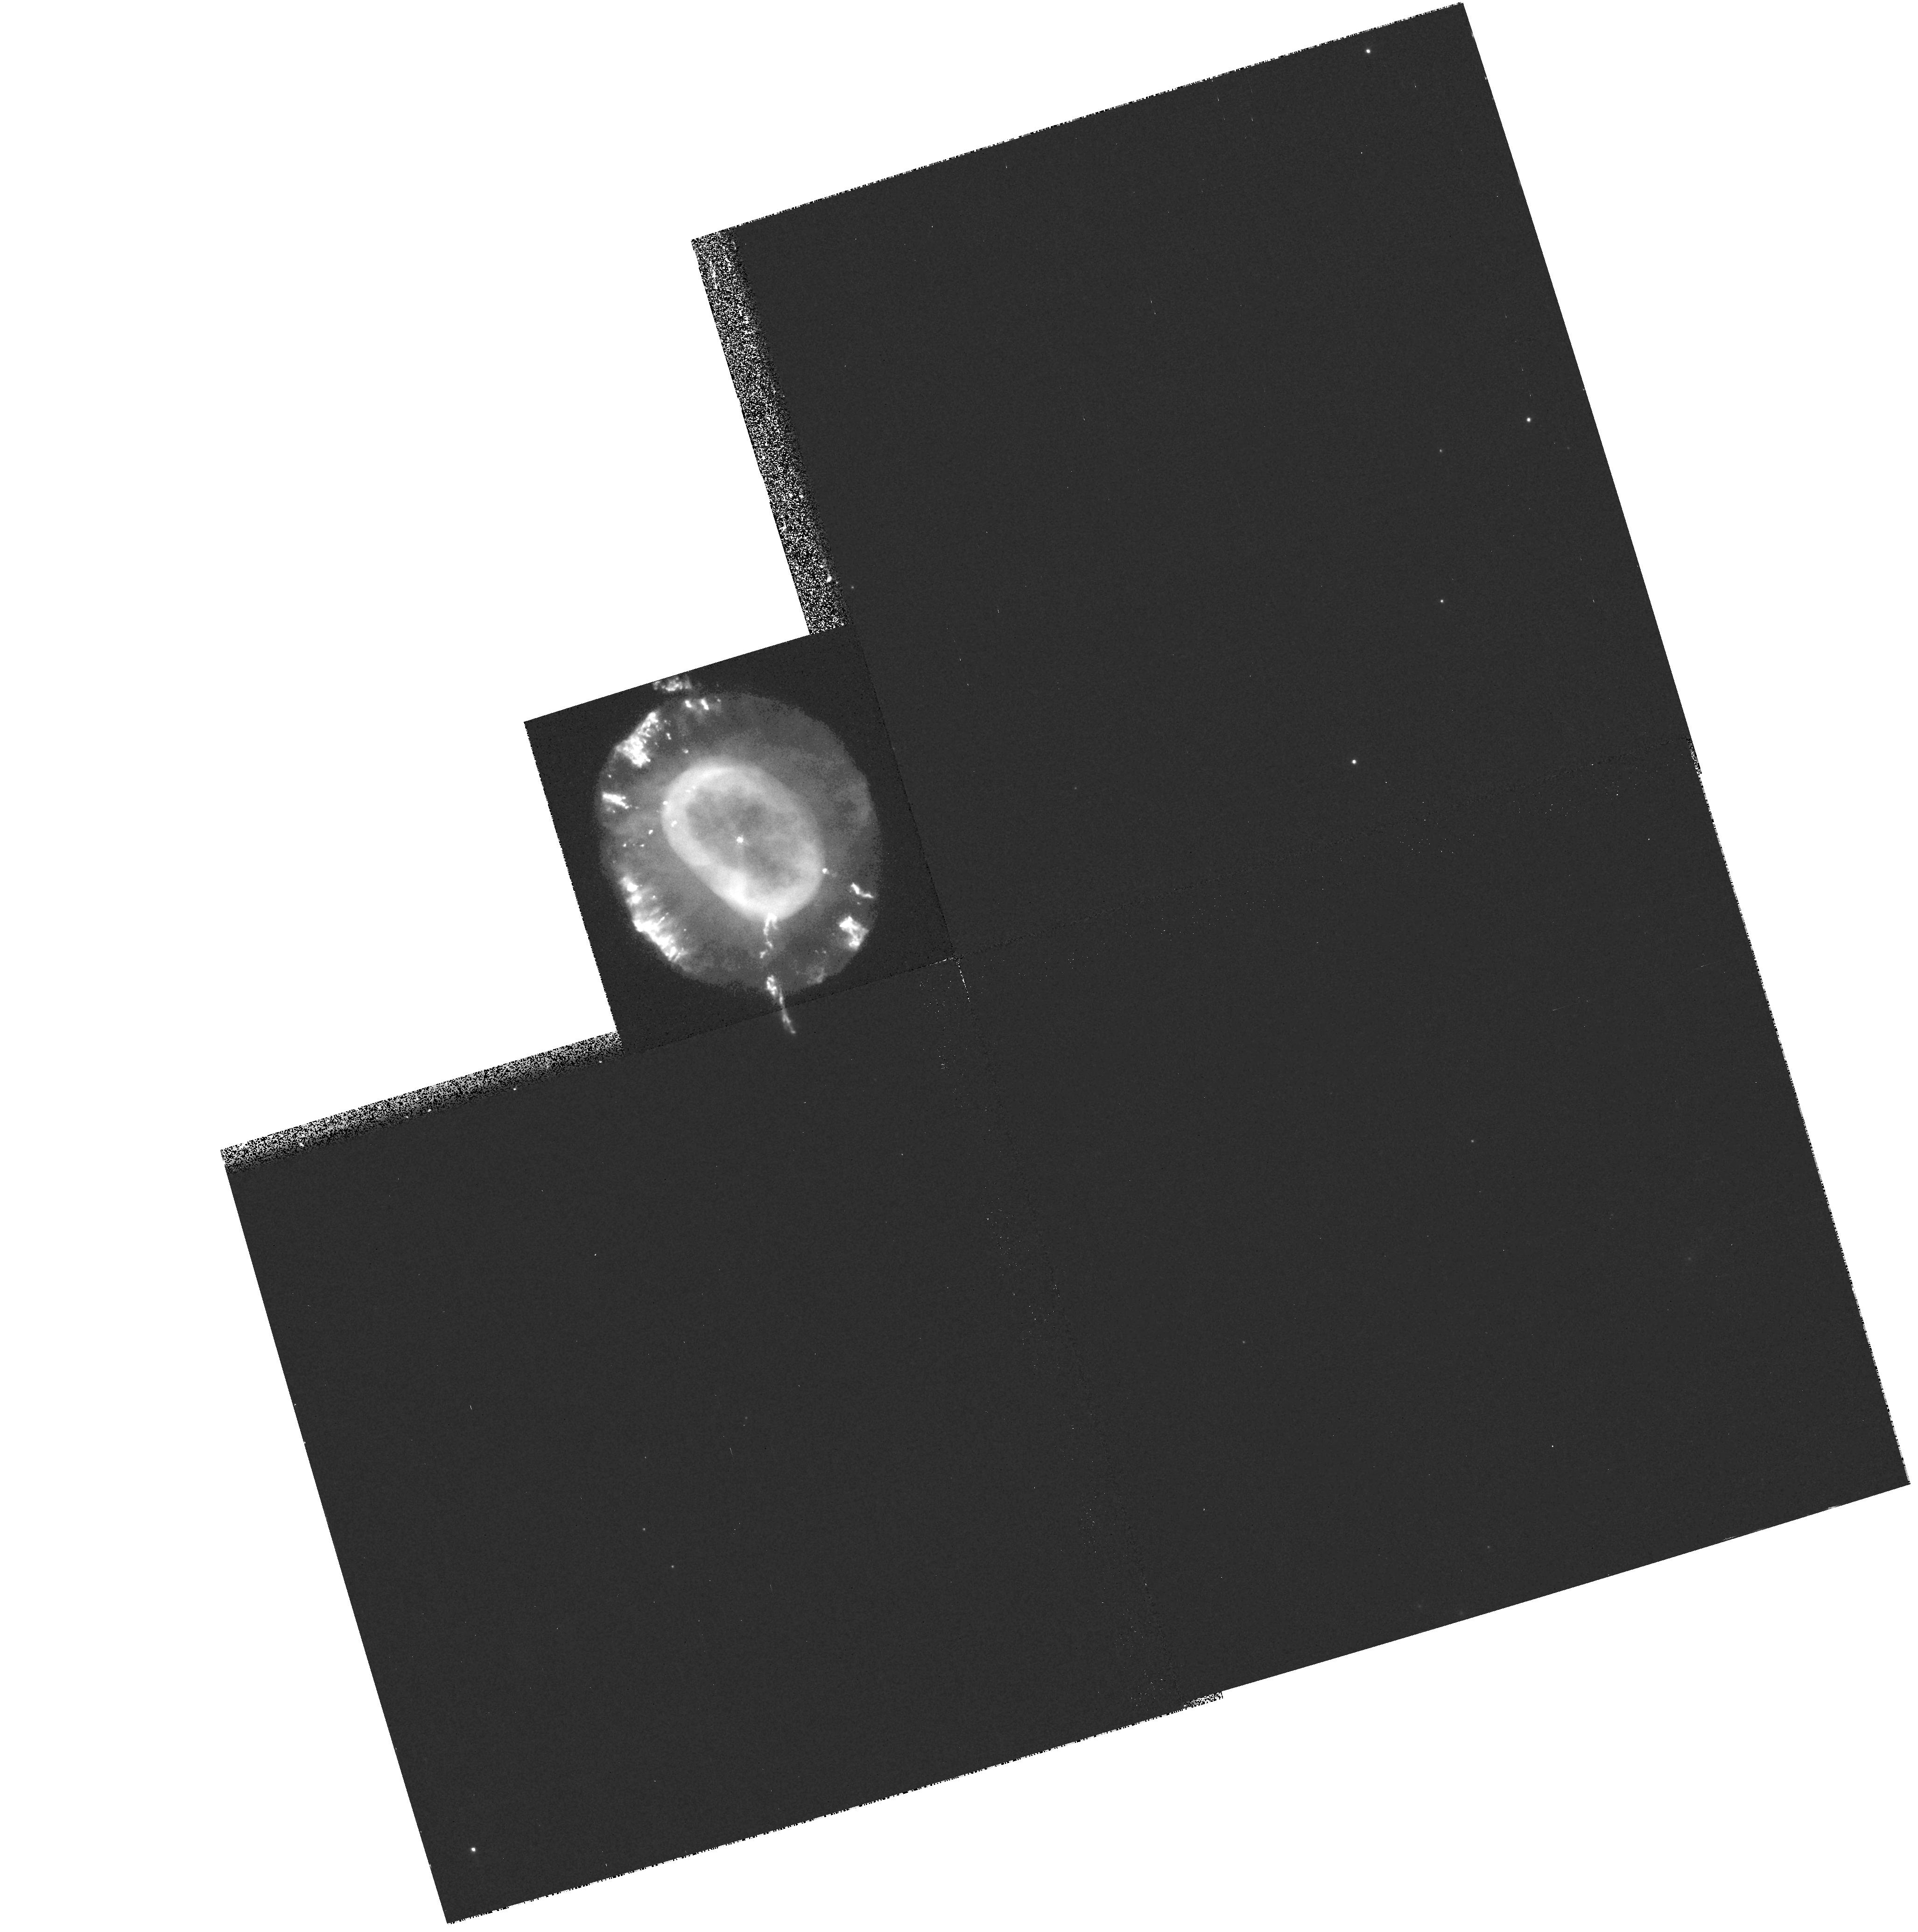
Target: NGC7662
Instrument: WFPC2/PC
Filter: F658N
Exposure: 20 min
Observation ID: hst_8390_11_wfpc2_pc_f658n_u5hc11

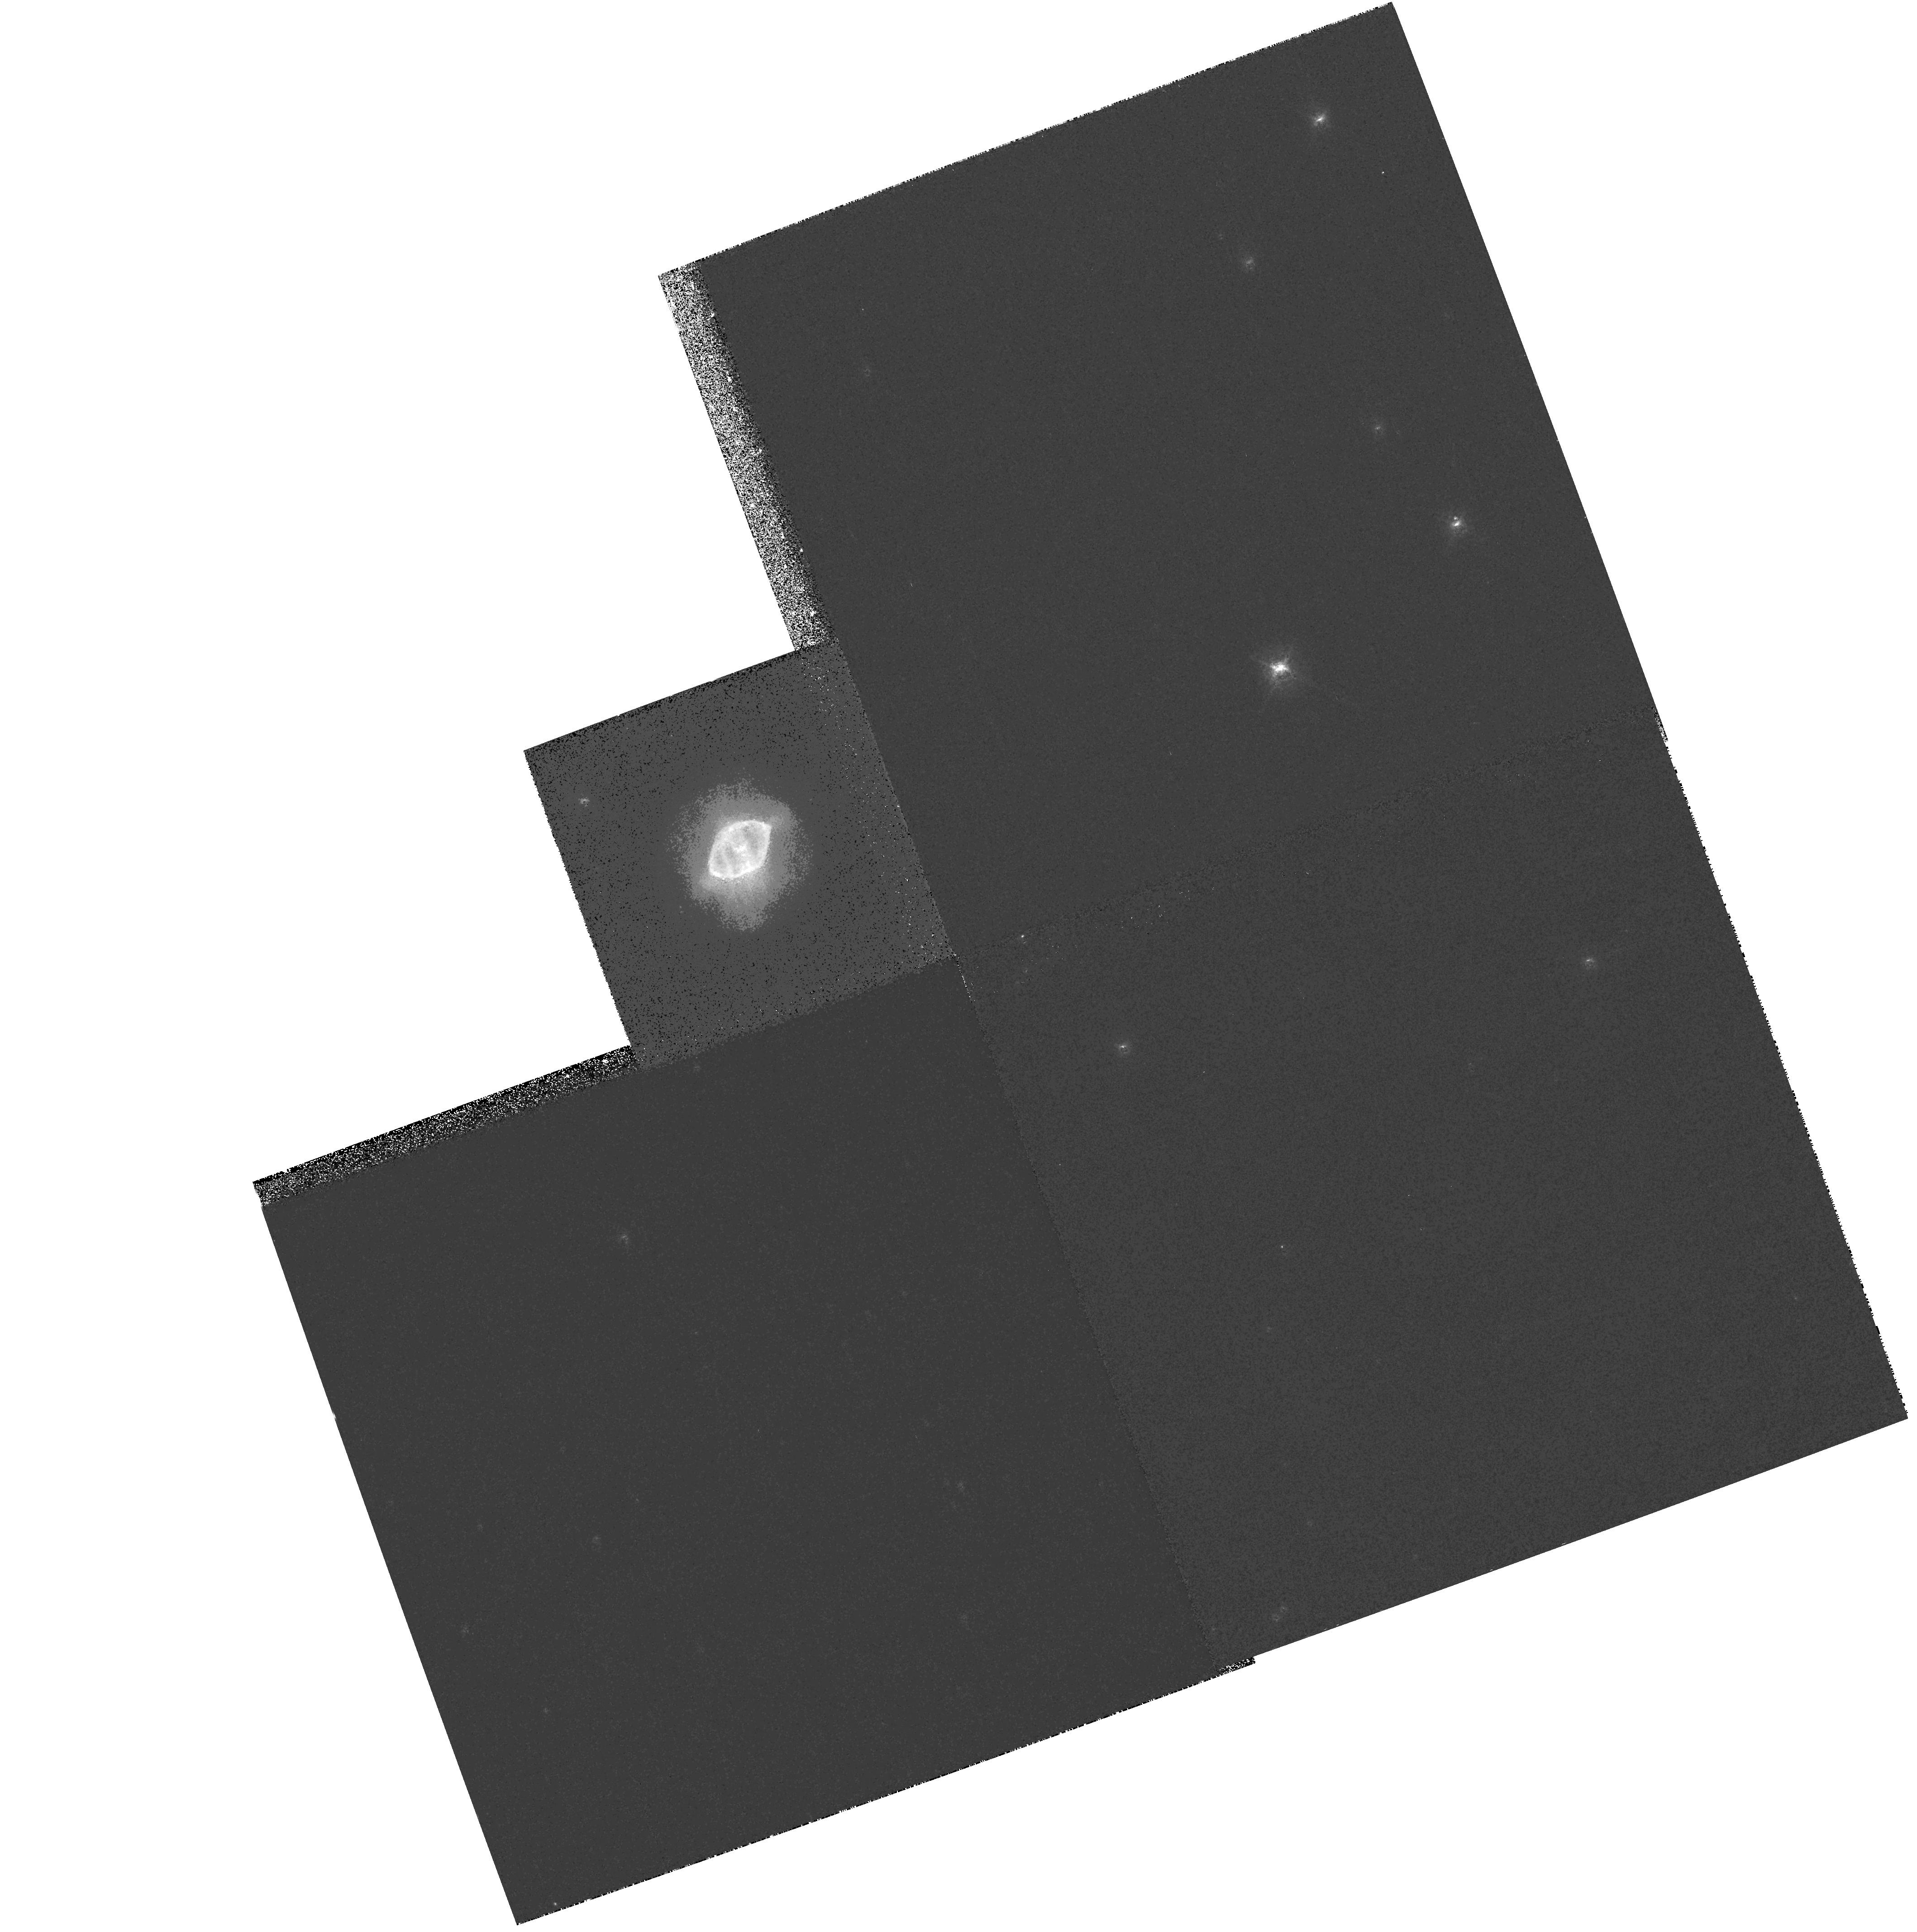
Target: NGC6891
Instrument: WFPC2/PC
Filter: F658N
Exposure: 11 min
Observation ID: hst_8390_09_wfpc2_pc_f658n_u5hc09

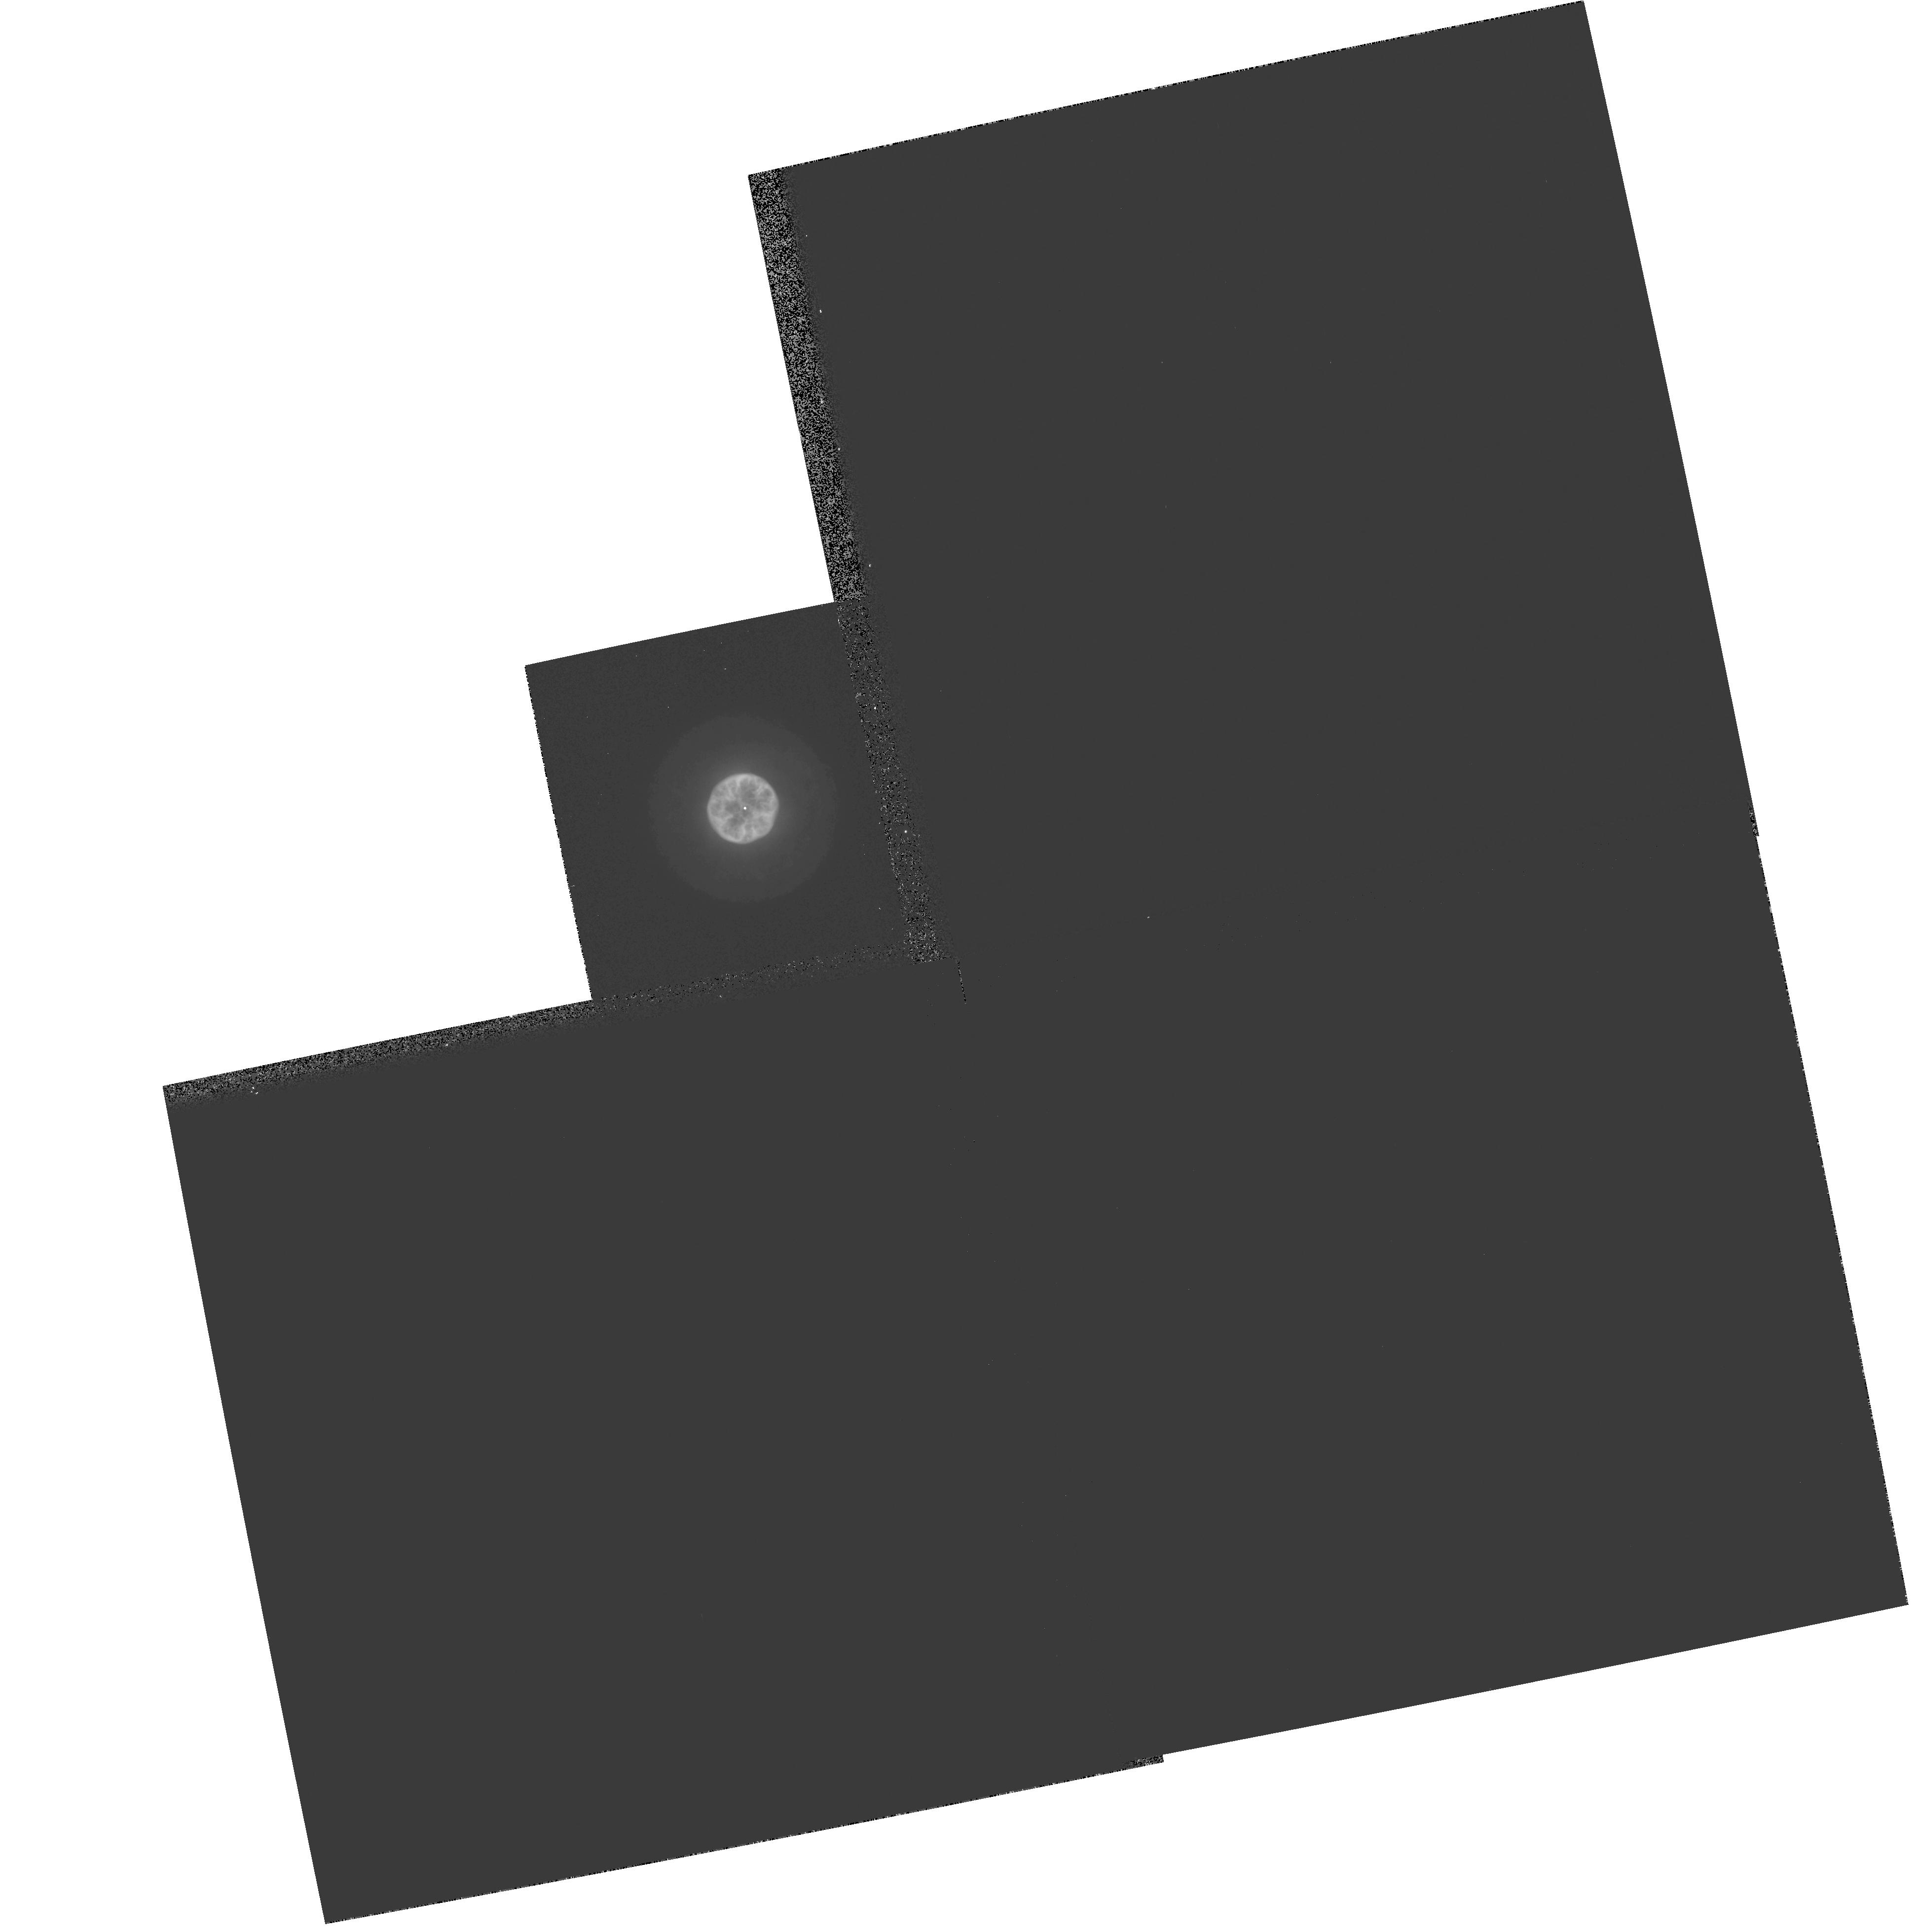
Target: IC3568
Instrument: WFPC2/PC
Filter: F502N
Exposure: 5 min
Observation ID: hst_8390_15_wfpc2_pc_f502n_u5hc15

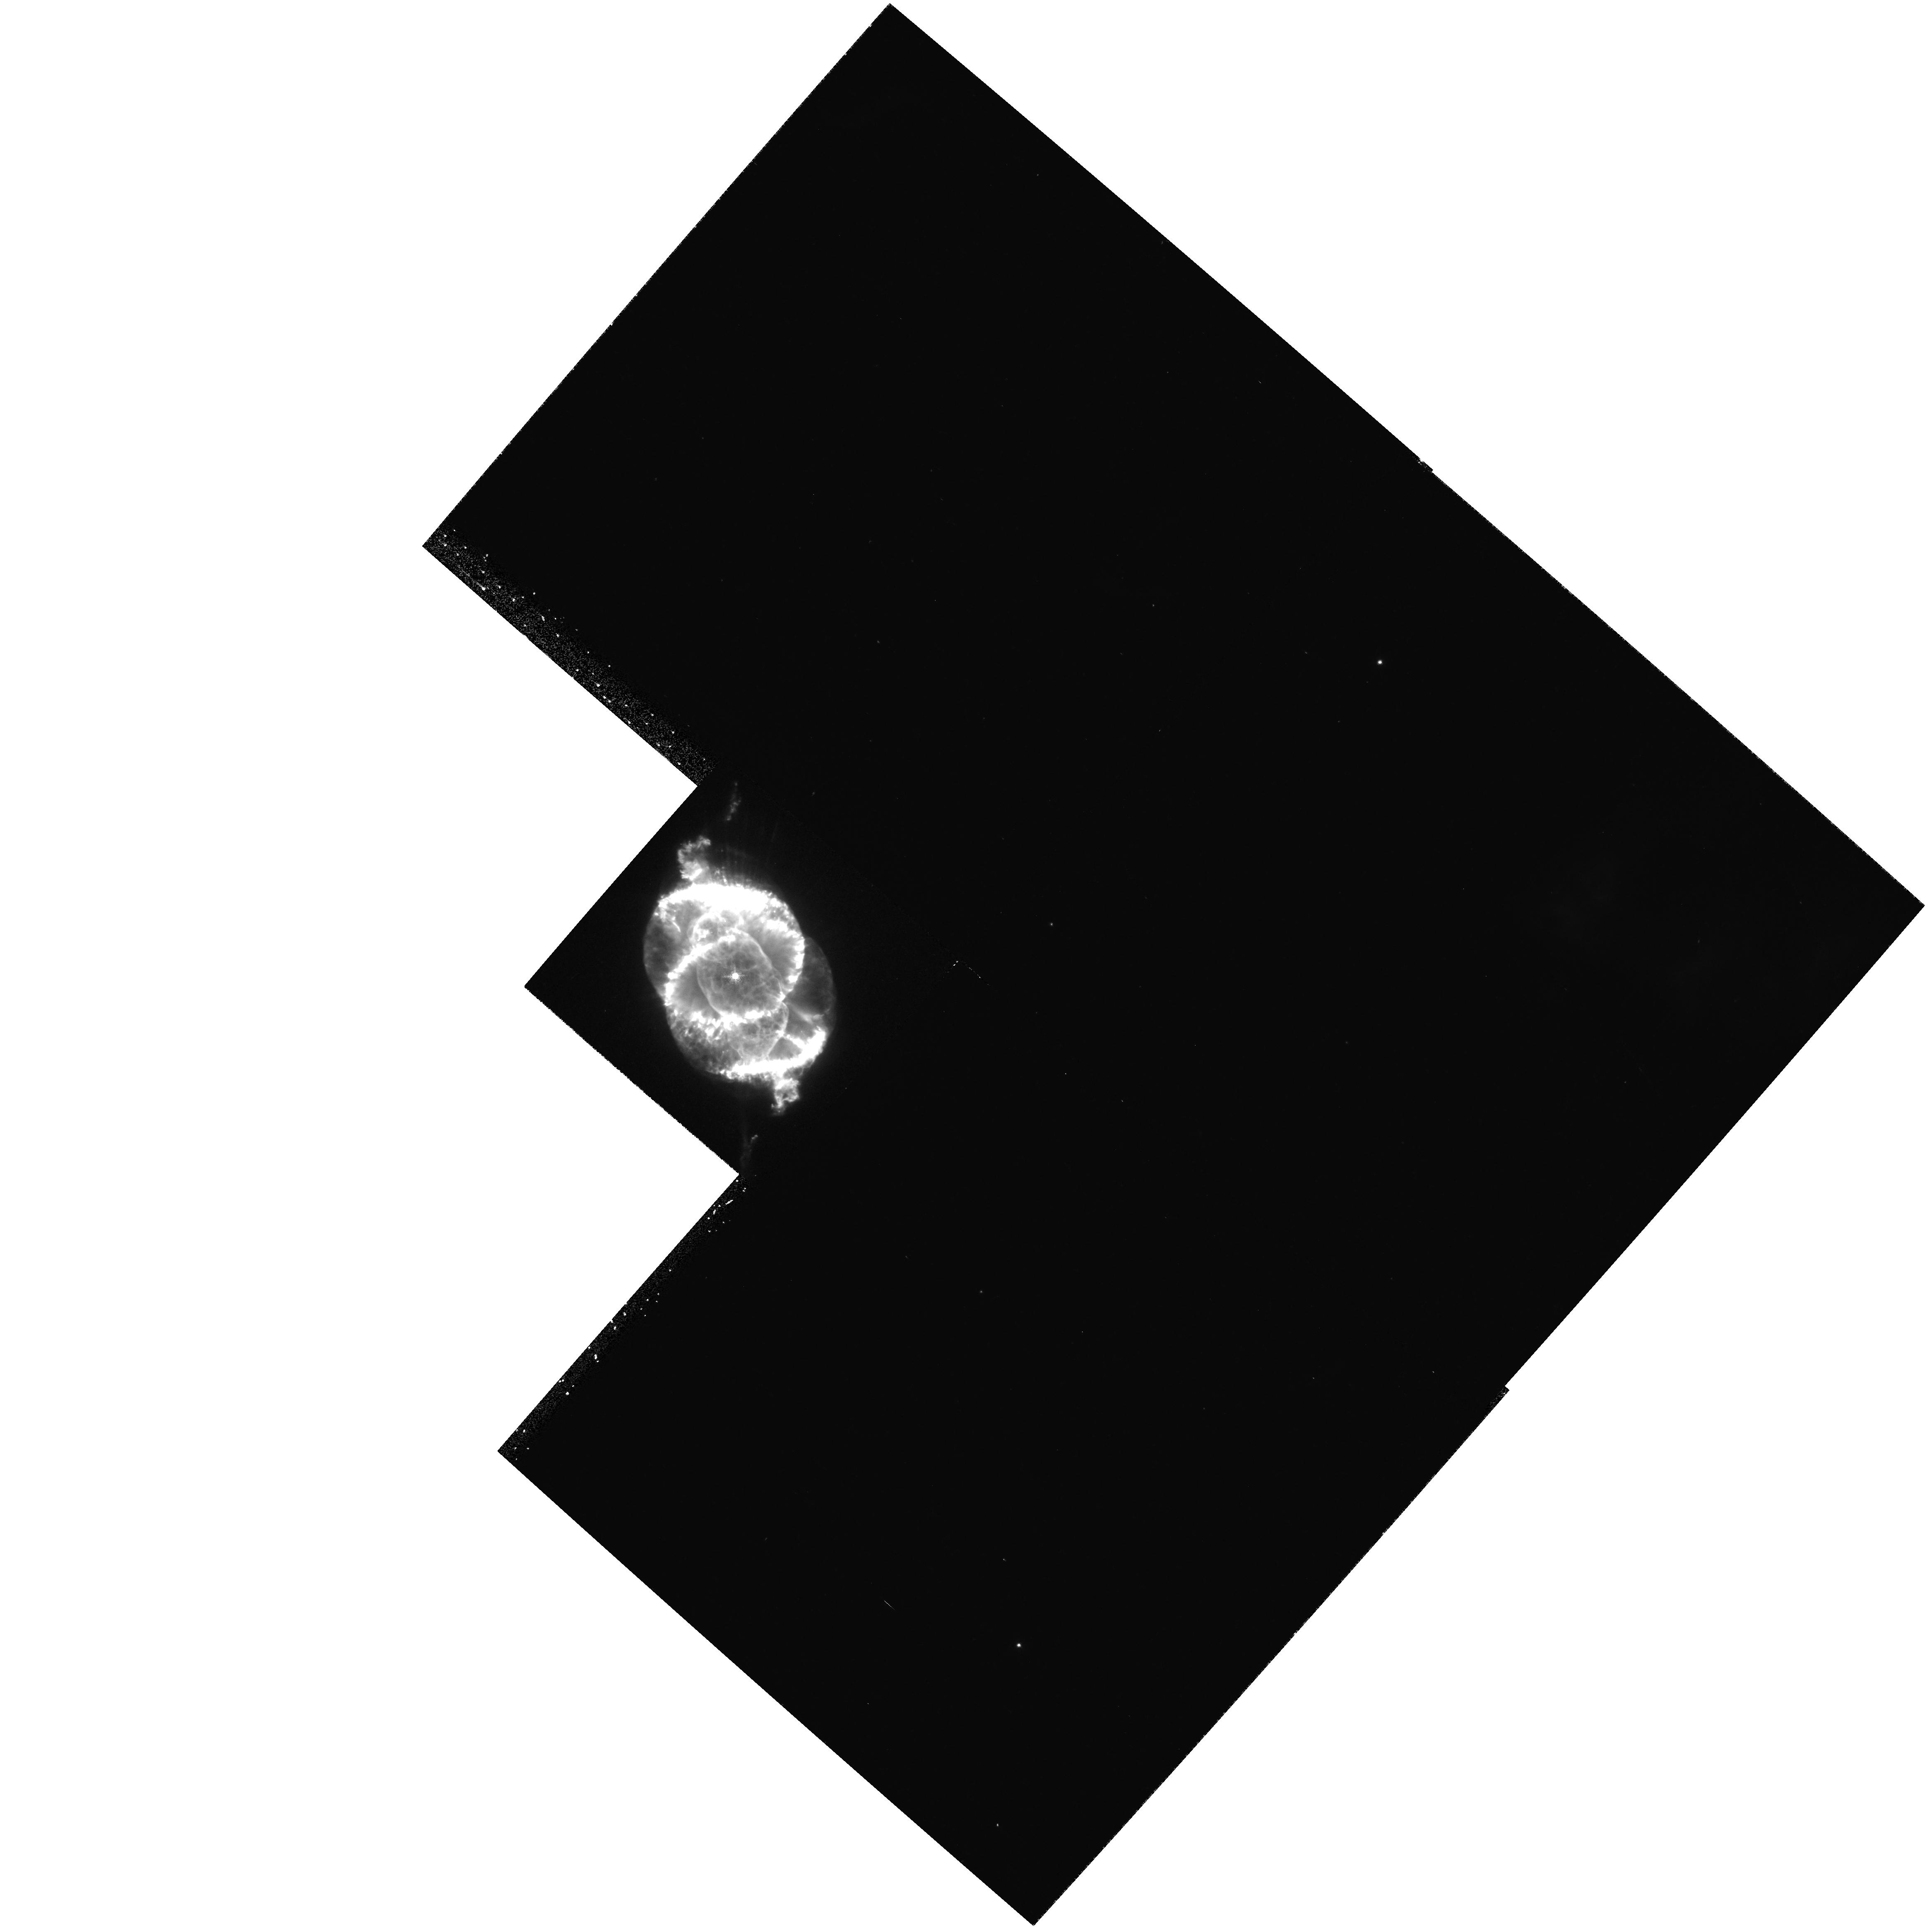
Target: NGC6543
Instrument: WFPC2/PC
Filter: F658N
Exposure: 16 min
Observation ID: hst_8390_05_wfpc2_pc_f658n_u5hc05

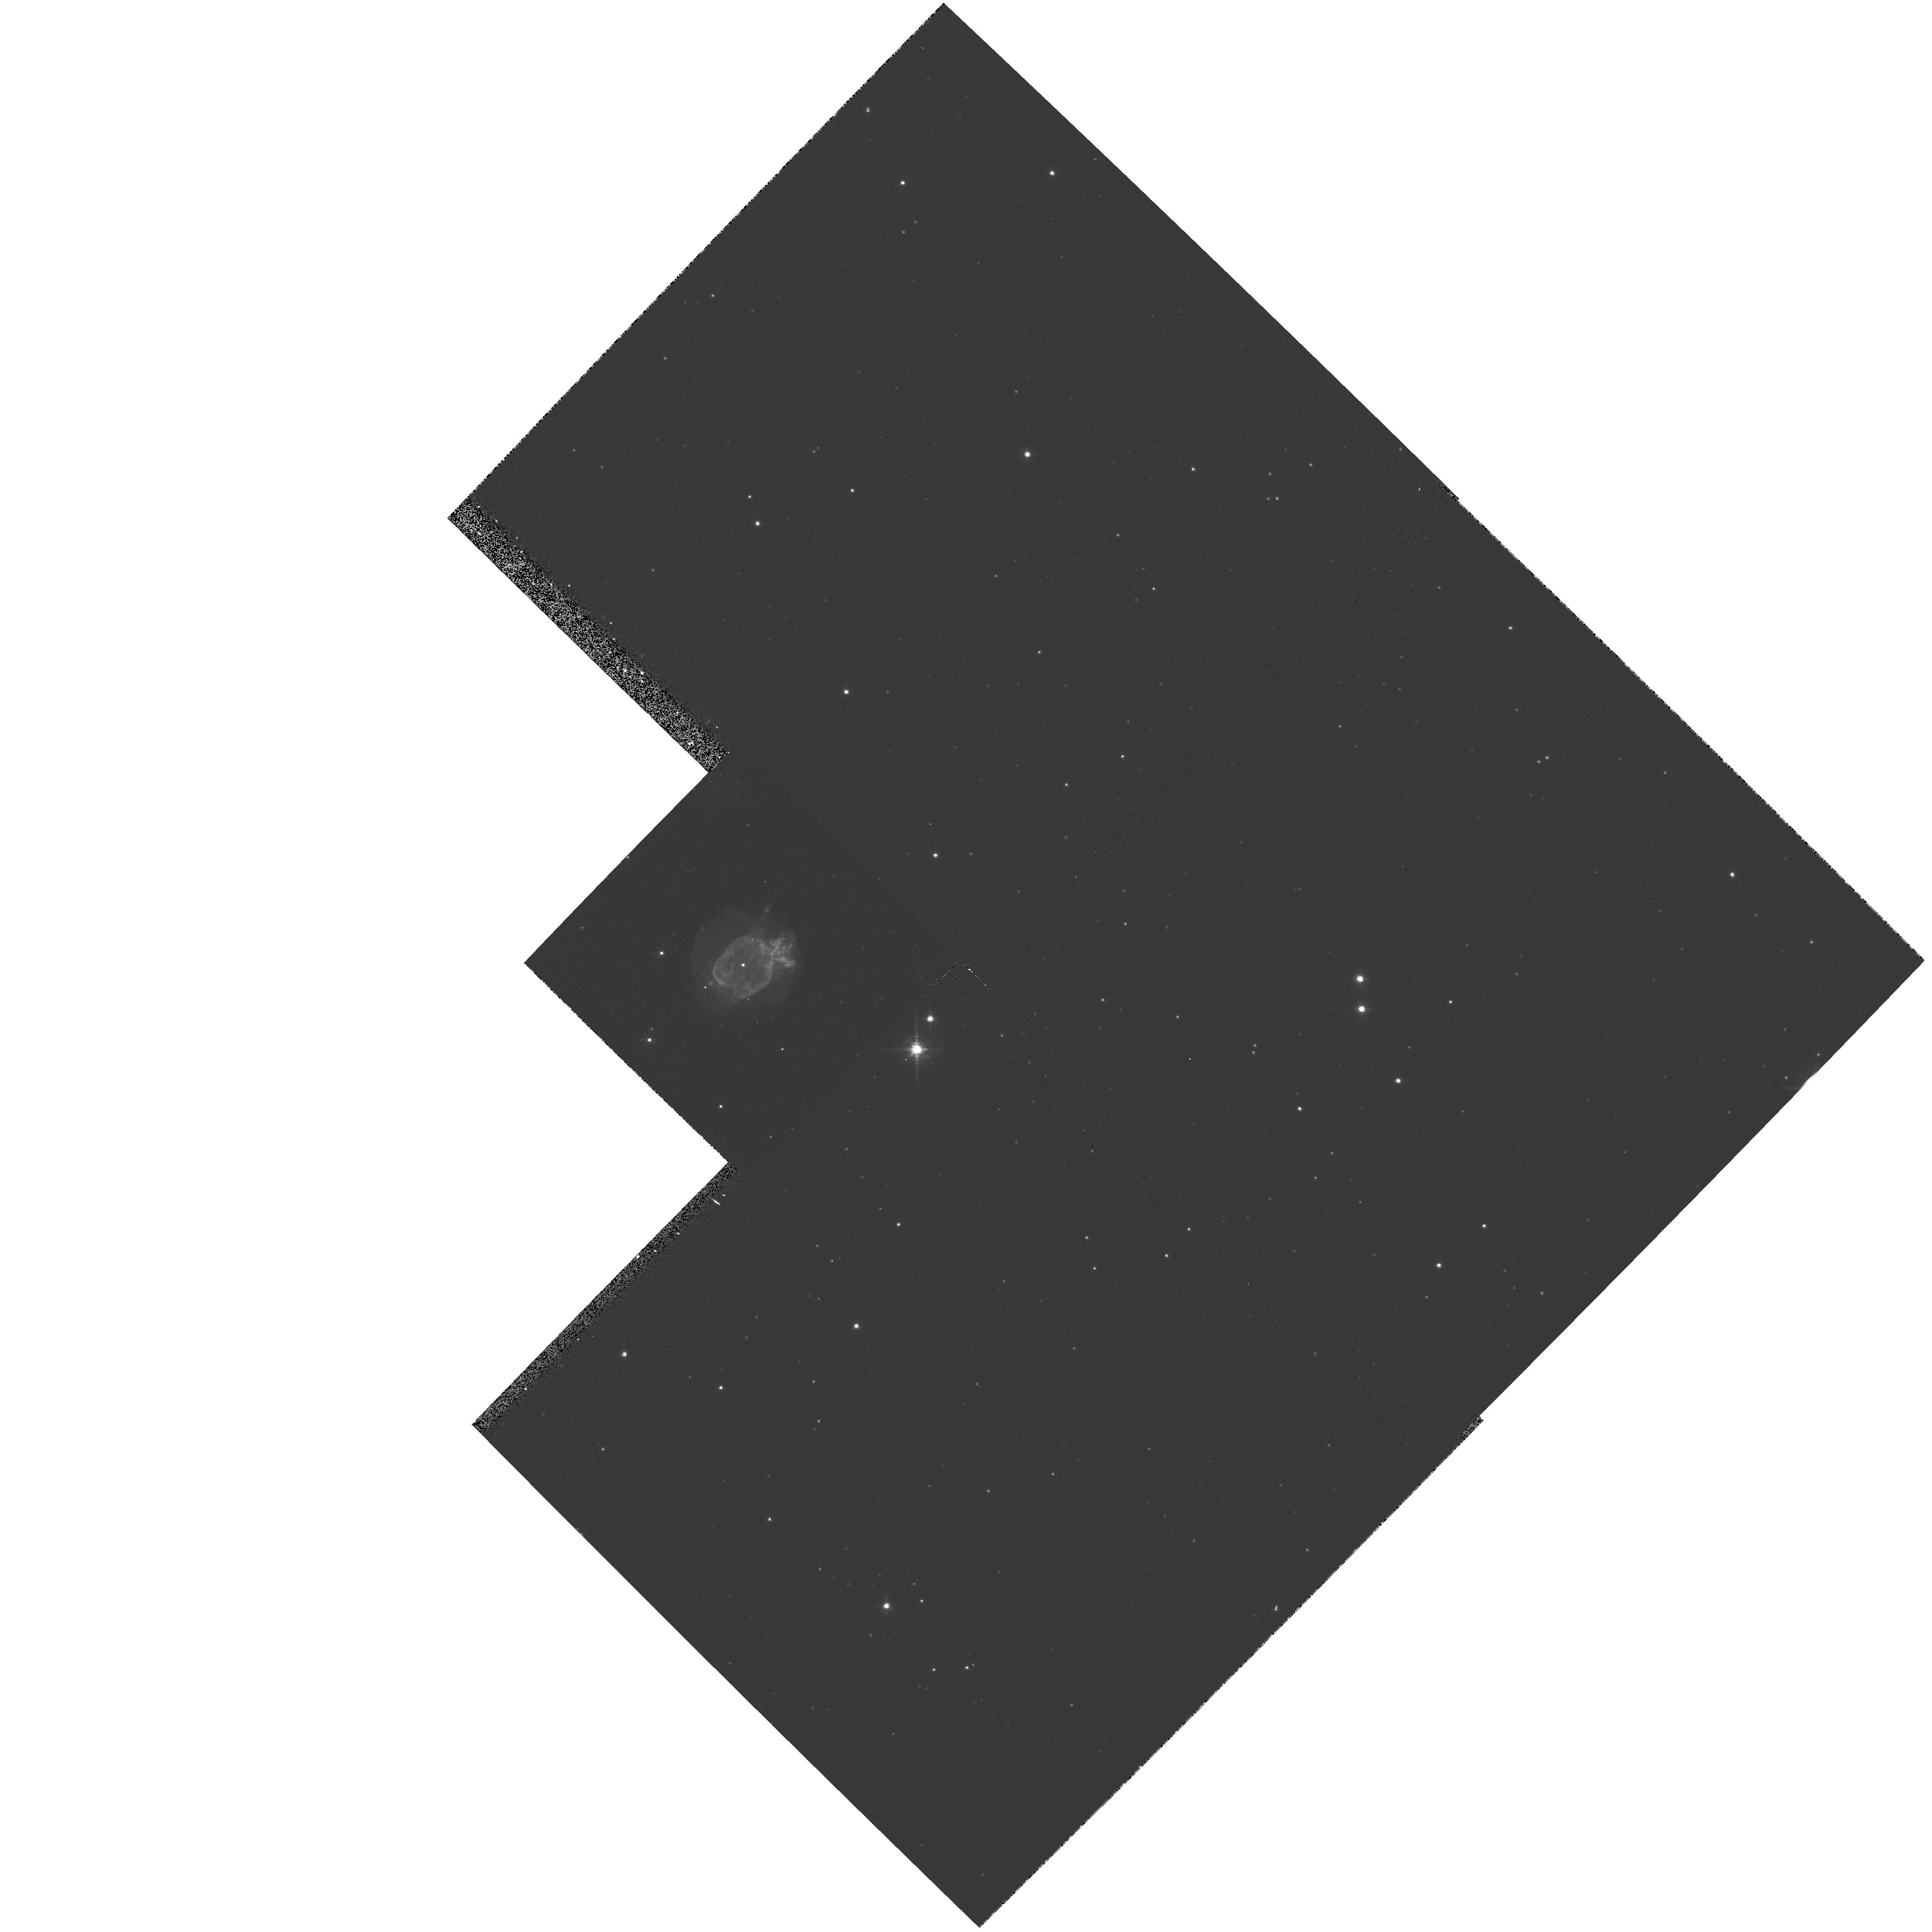
Target: NGC6578
Instrument: WFPC2/PC
Filter: F658N
Exposure: 13 min
Observation ID: hst_8390_06_wfpc2_pc_f658n_u5hc06

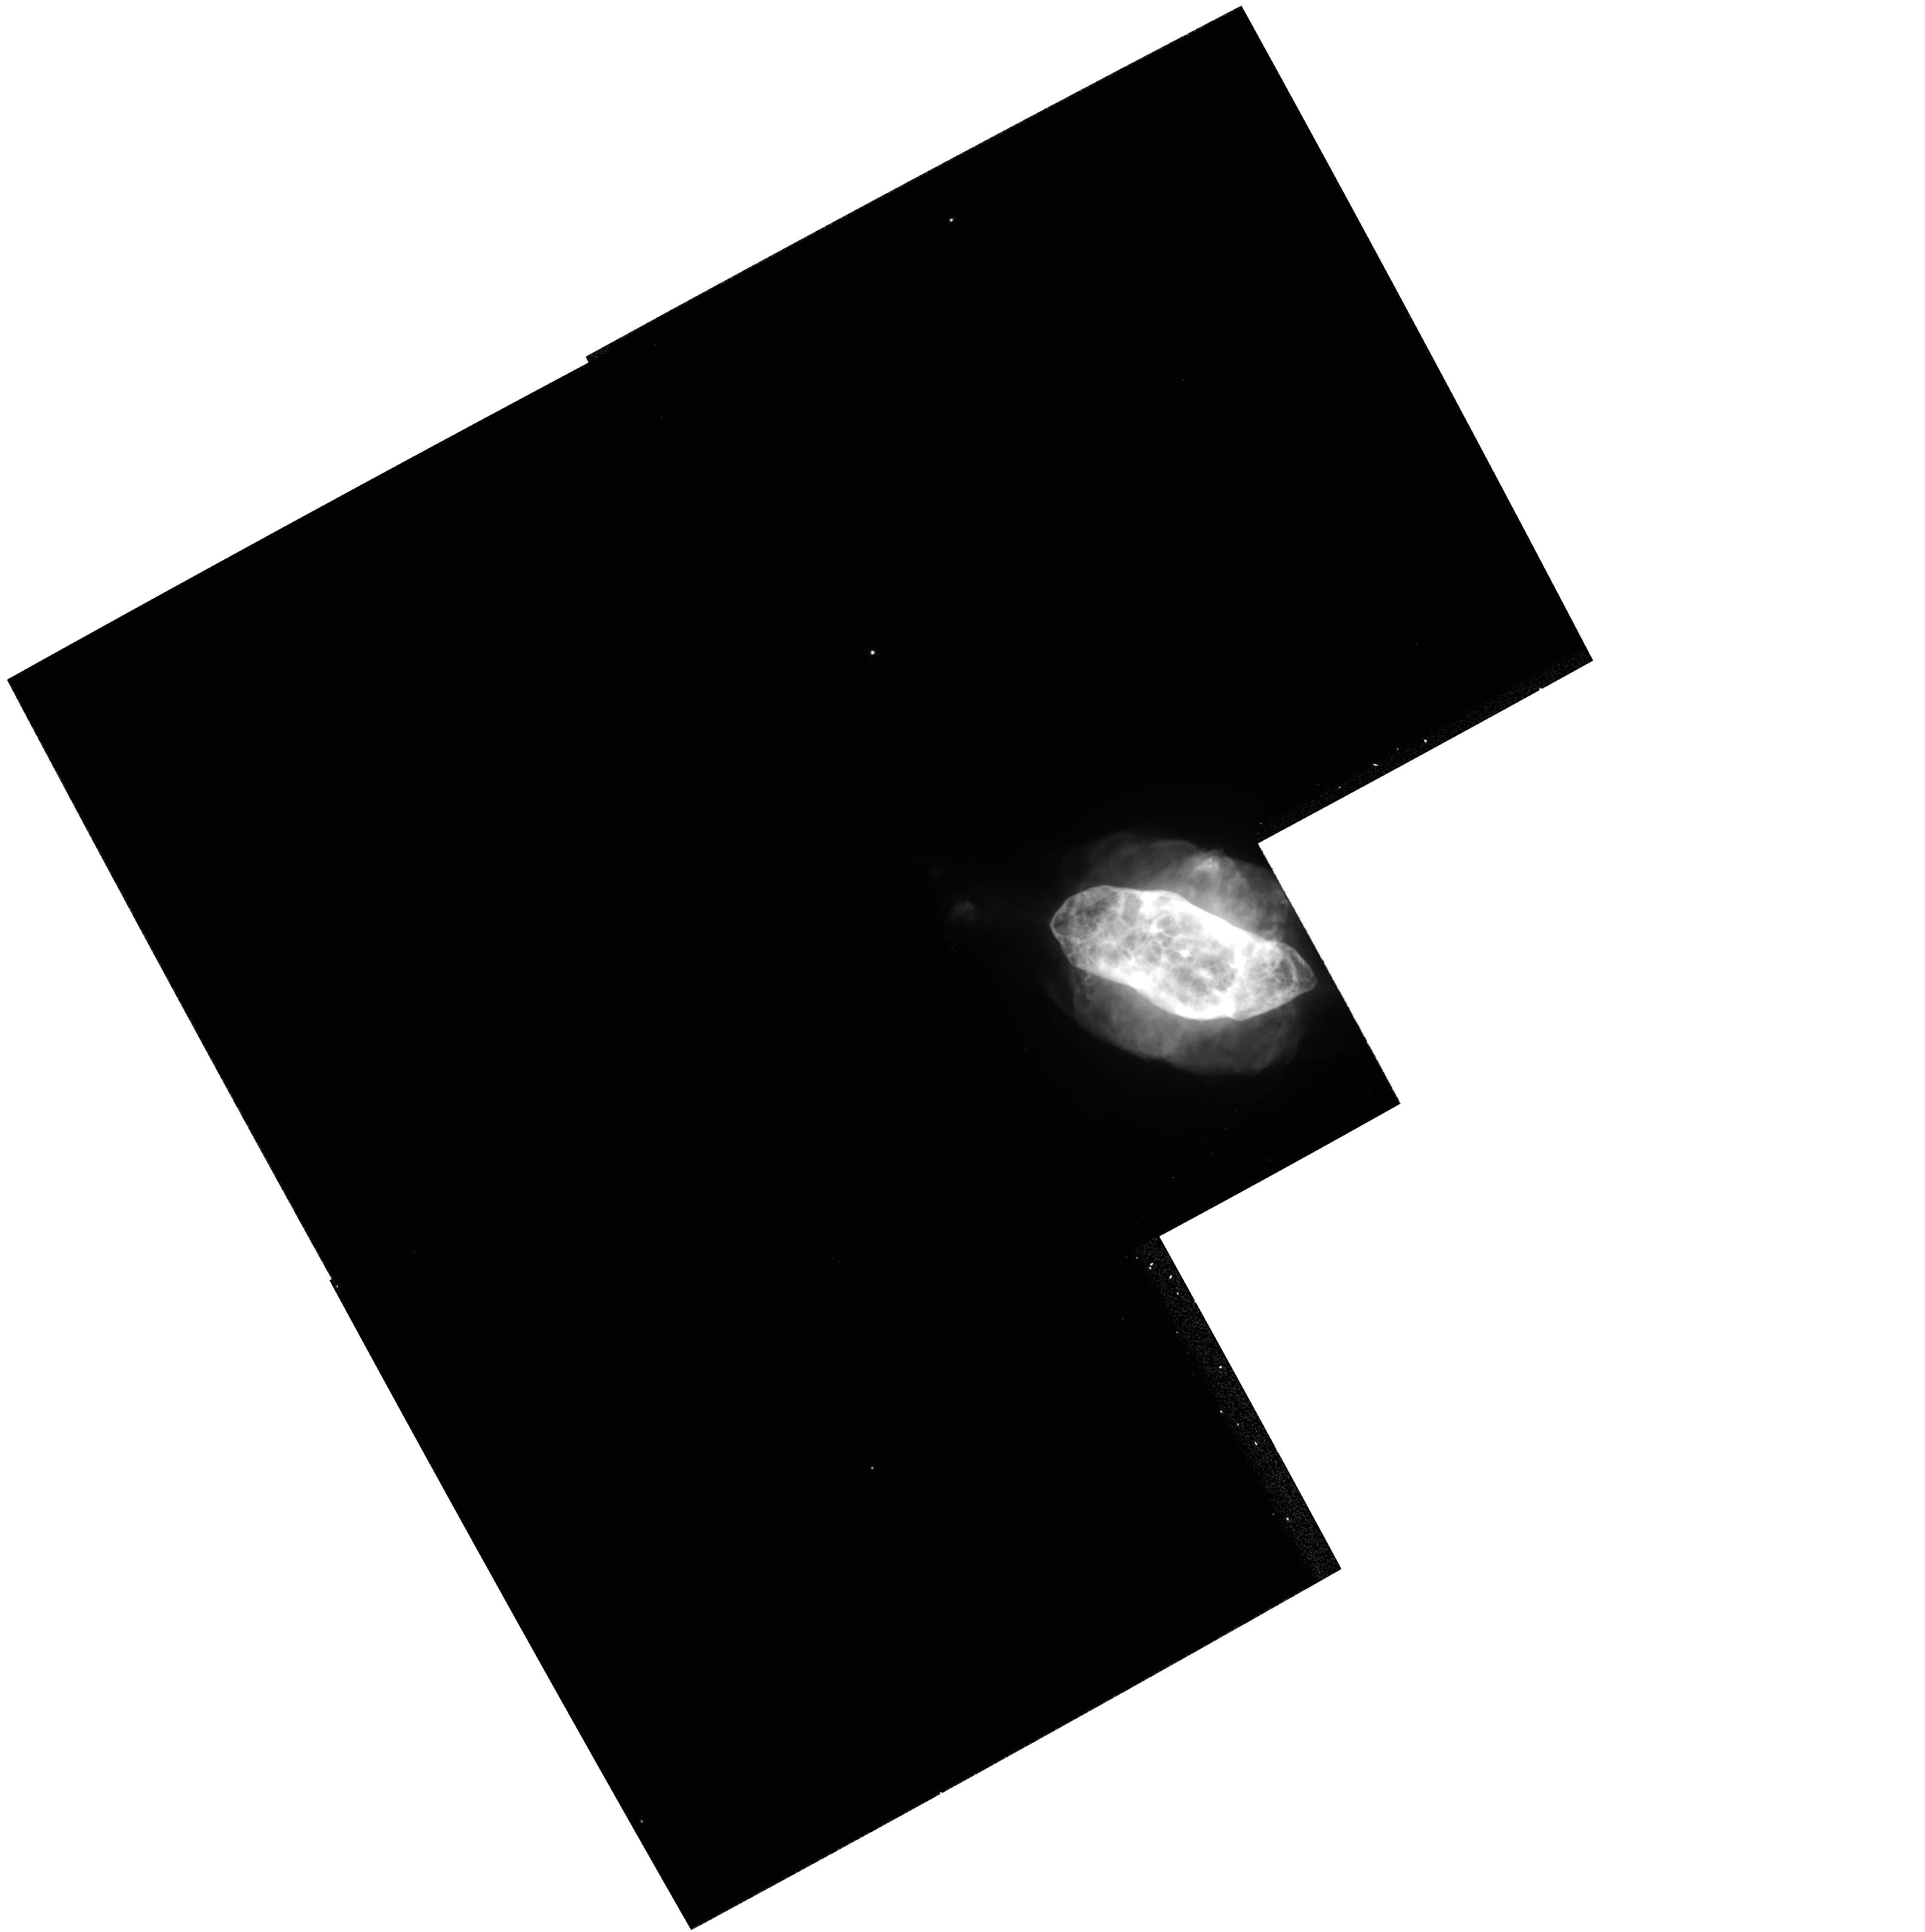
Target: NGC7009
Instrument: WFPC2/PC
Filter: F555W
Exposure: 2 min
Observation ID: hst_8390_60_wfpc2_pc_f555w_u5hc60

Expansion Parallax Distances to Planetary Nebulae (PI: Hajian, Arsen R.)

The largest impediment to our understanding of planetary nebulae (PNe) is the lack of reliable distances. Acquired by generalized statistical methods in all but a handful of cases, individual PNe distances are often uncertain by factors of 2 or more. The distance scale of PNe is of great importance since it has direct impact on the total UV radiation in the galaxy and hence, on the state of the interstellar diffuse medium, the chemical evolution of the galaxy, and on the late stages of stellar evolution. Recently, a method known as the Expansion Parallax has begun to yield distances to individual PNe with uncertainties typically near 20-30\ involves subtracting two epochs of image data to form a difference map, which is analyzed to extract the angular expansion rate. The PN distance is derived by dividing its Doppler expansion velocity by the nebular angular expansion rate. Only a dozen of the bright, nearest PNe can be studied at the VLA. The sample size is far too sma ll to provide statistical informa t ion on PNe luminosities (needed for tests of cosmological distance scales) or to calibrate other kinds of distance estimation methods. We propose to use the HST/WFPC2 to obtain distances to a sample of PNe using new images acquired during Cycles 7--9 combined, in some cases, with images obtained during previous Cycles. A secondary goal is to study the morphological, kinematical, and ionization structure of nebular microstructures with the highest resolution possible.